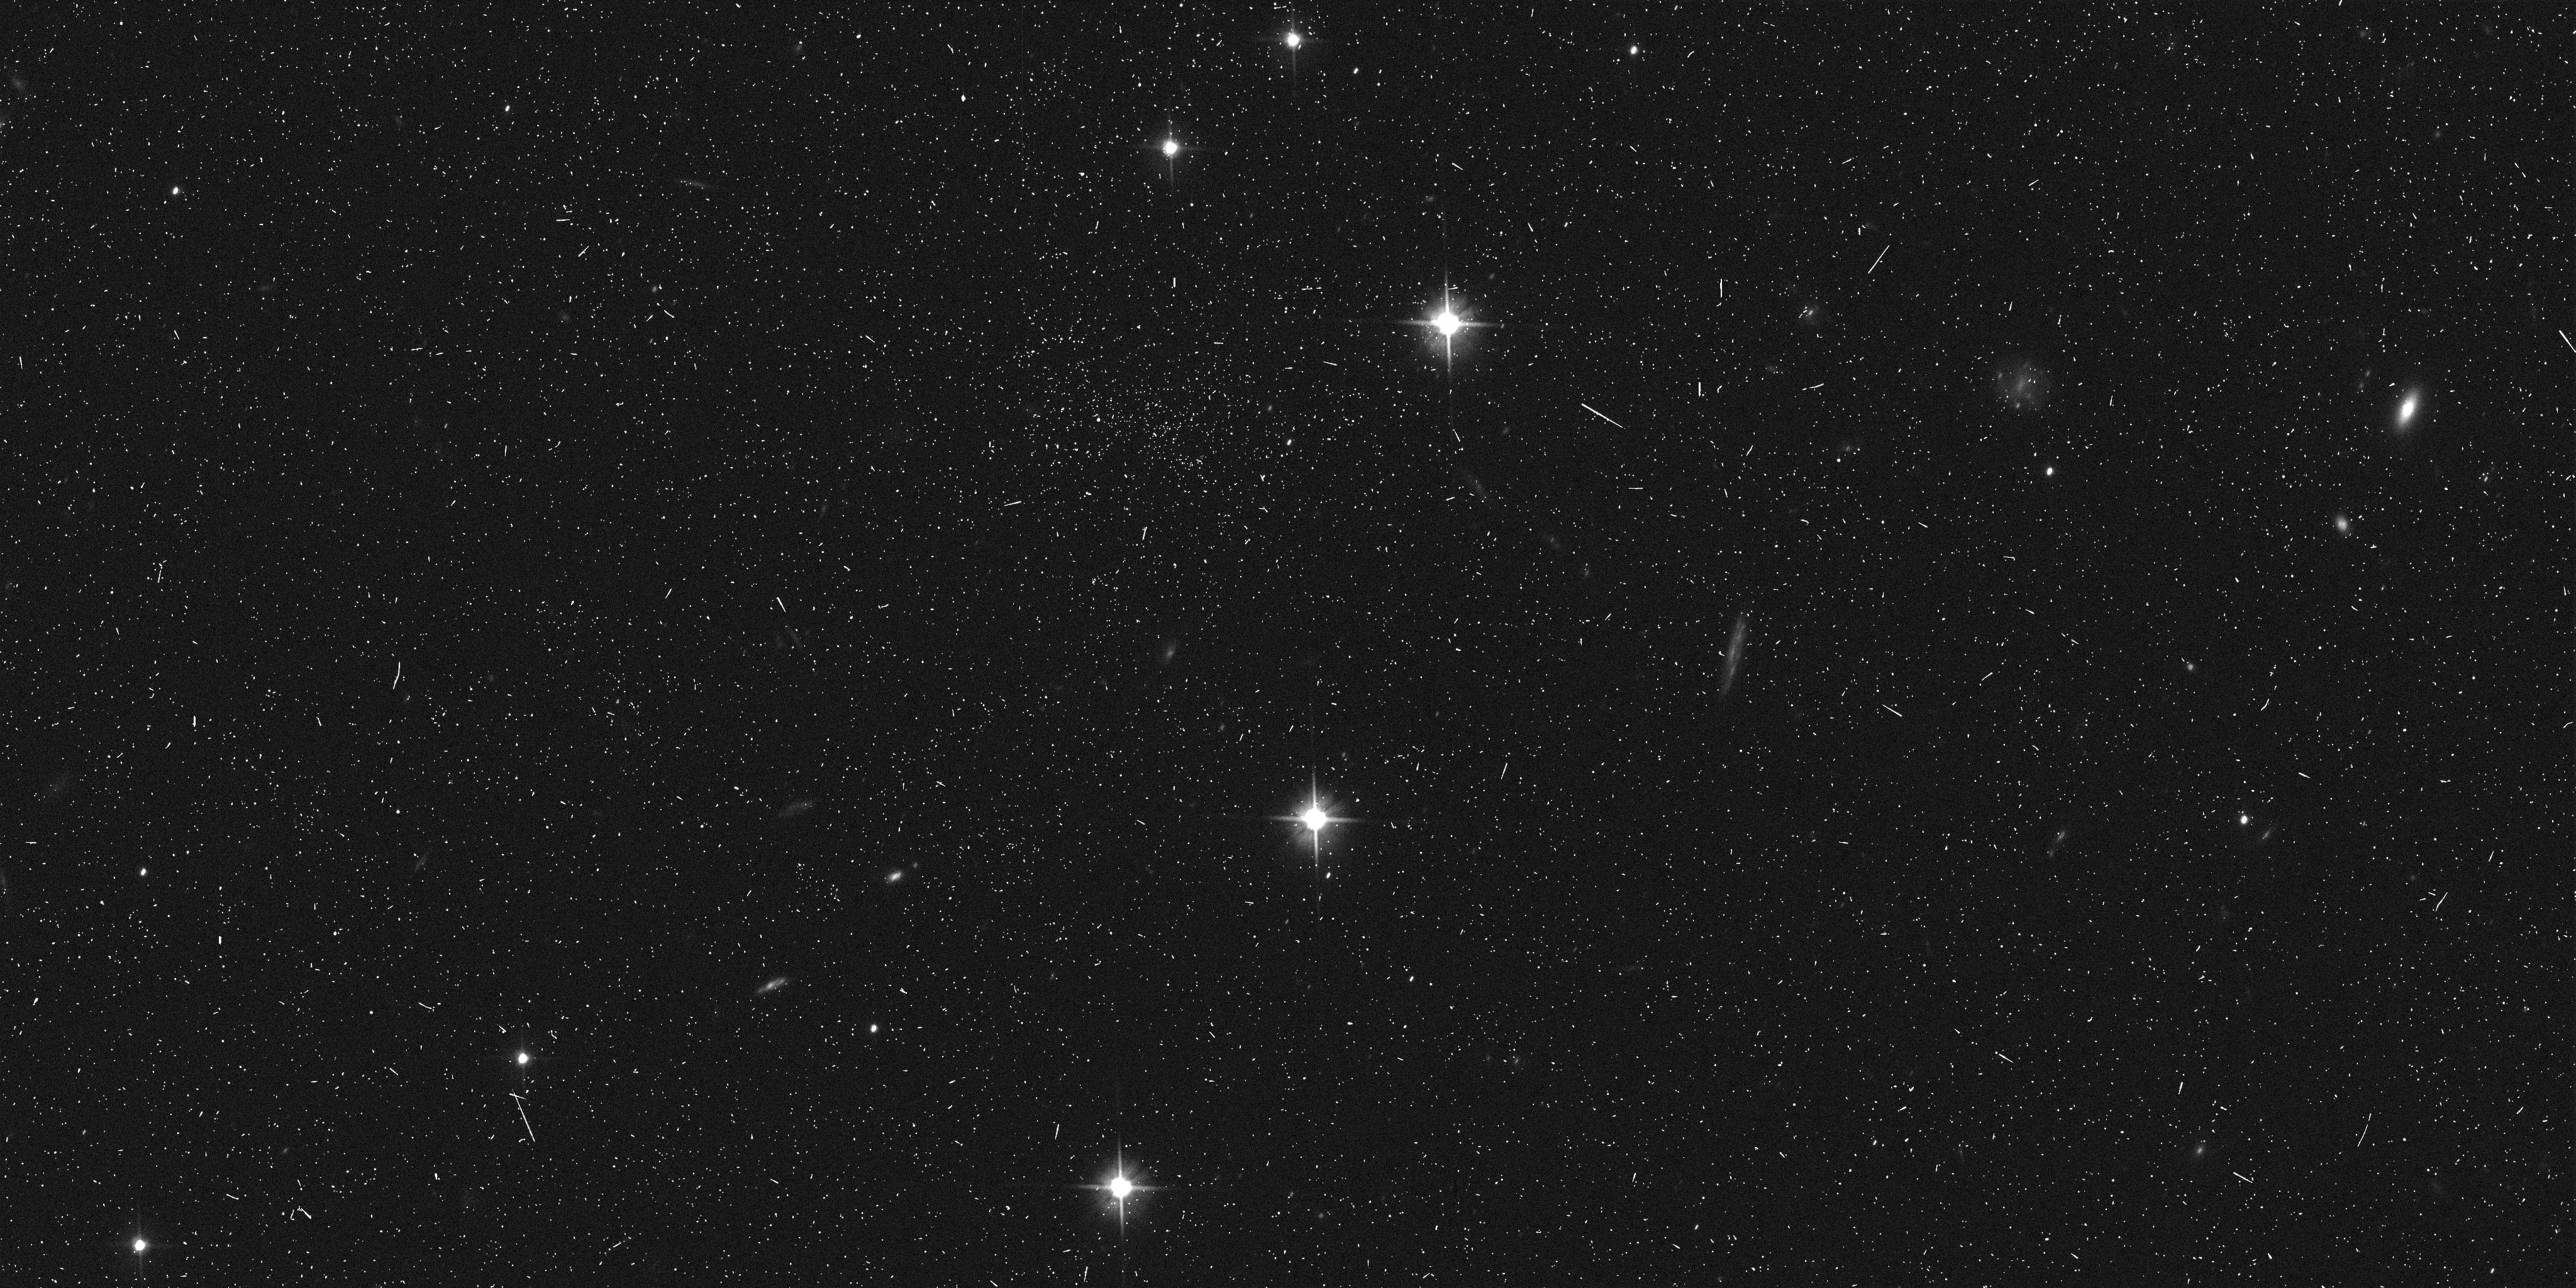
Target: 2003BF91
Instrument: ACS/WFC
Filter: F606W
Exposure: 6 min
Observation ID: j8y803dlq

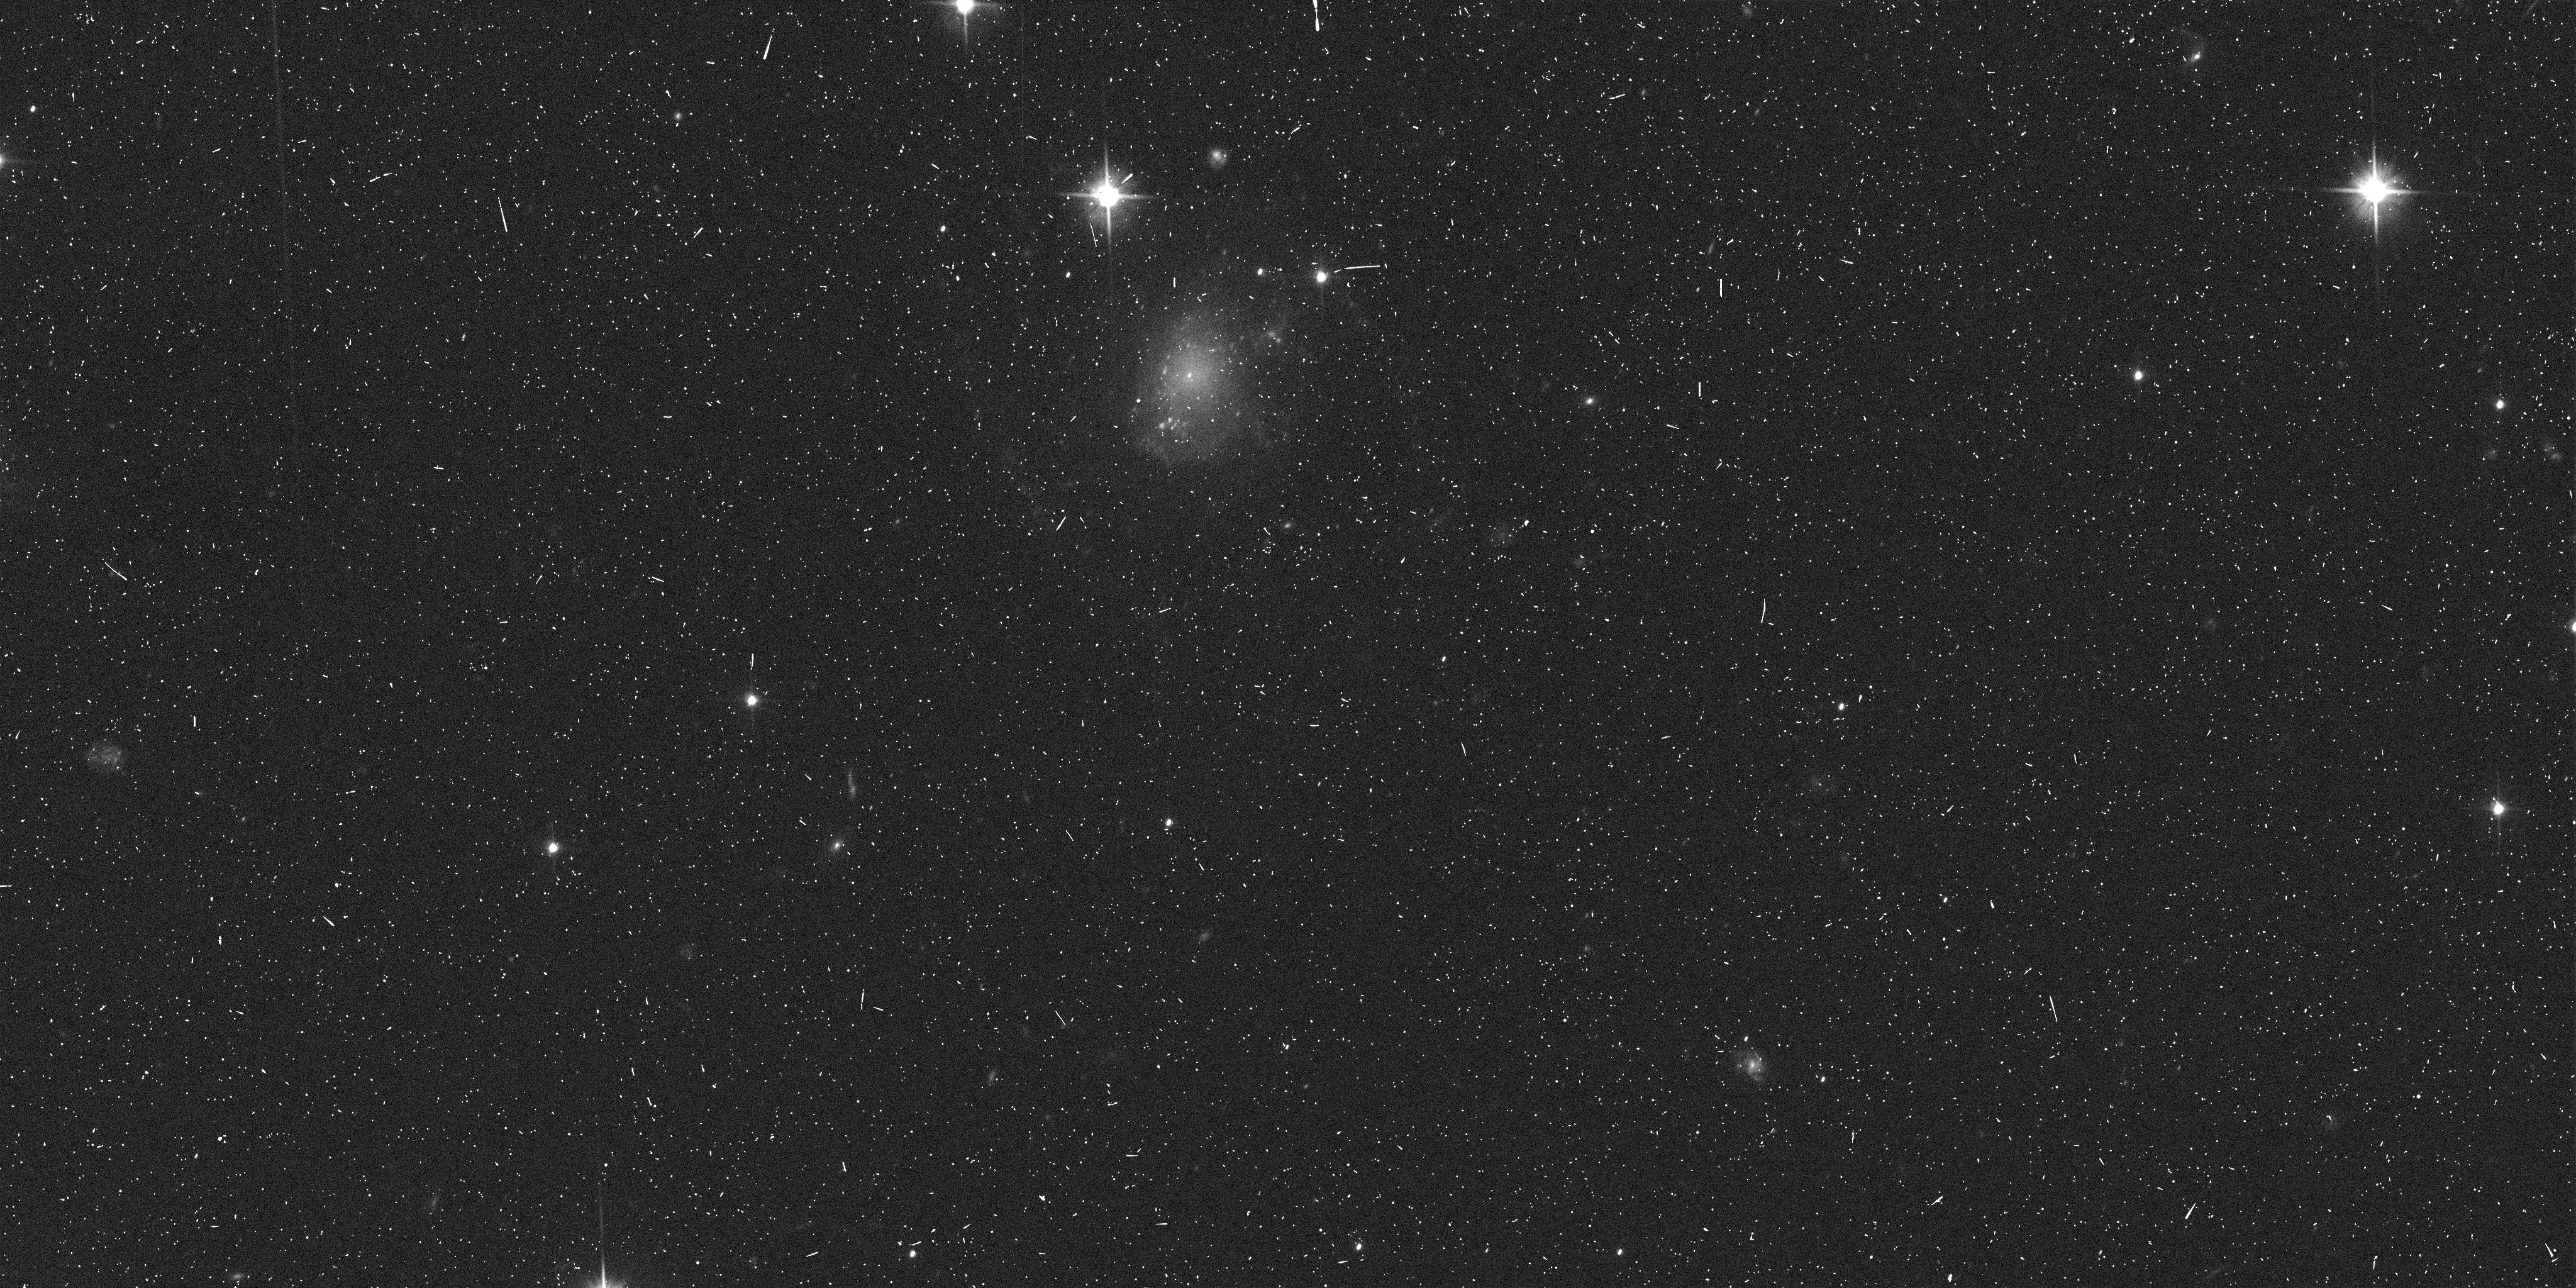
Target: 2003BH91
Instrument: ACS/WFC
Filter: F606W
Exposure: 6 min
Observation ID: j8y805gcq

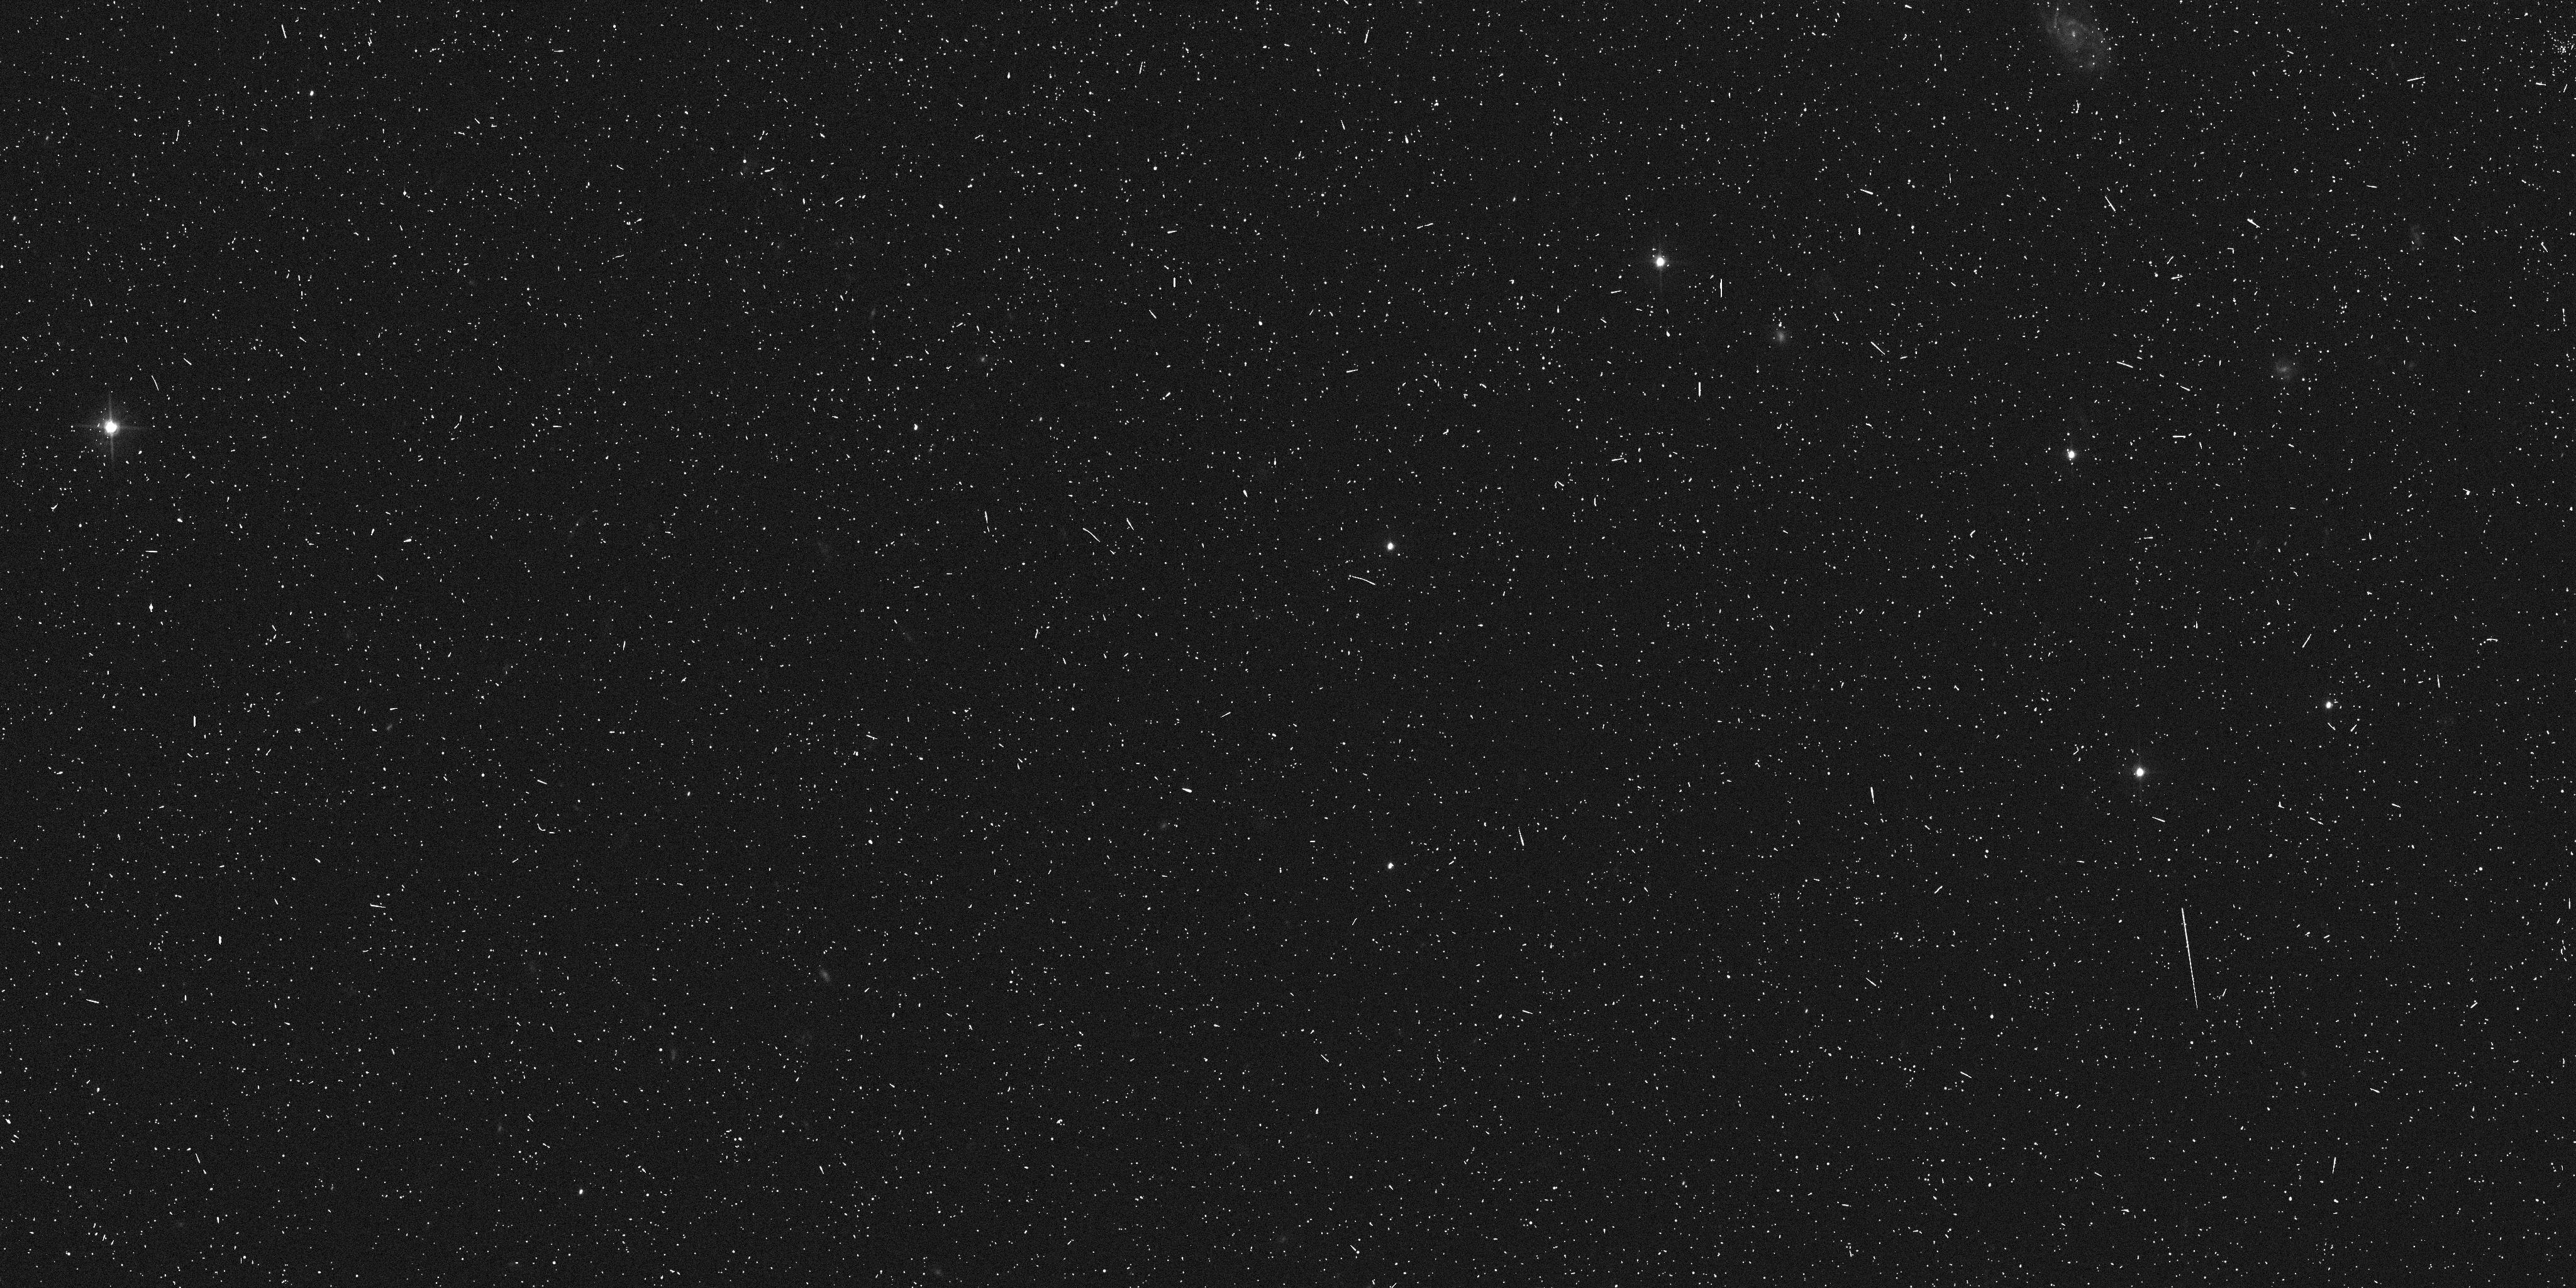
Target: 2003BG91
Instrument: ACS/WFC
Filter: F555W
Exposure: 6 min
Observation ID: j8y804e3q

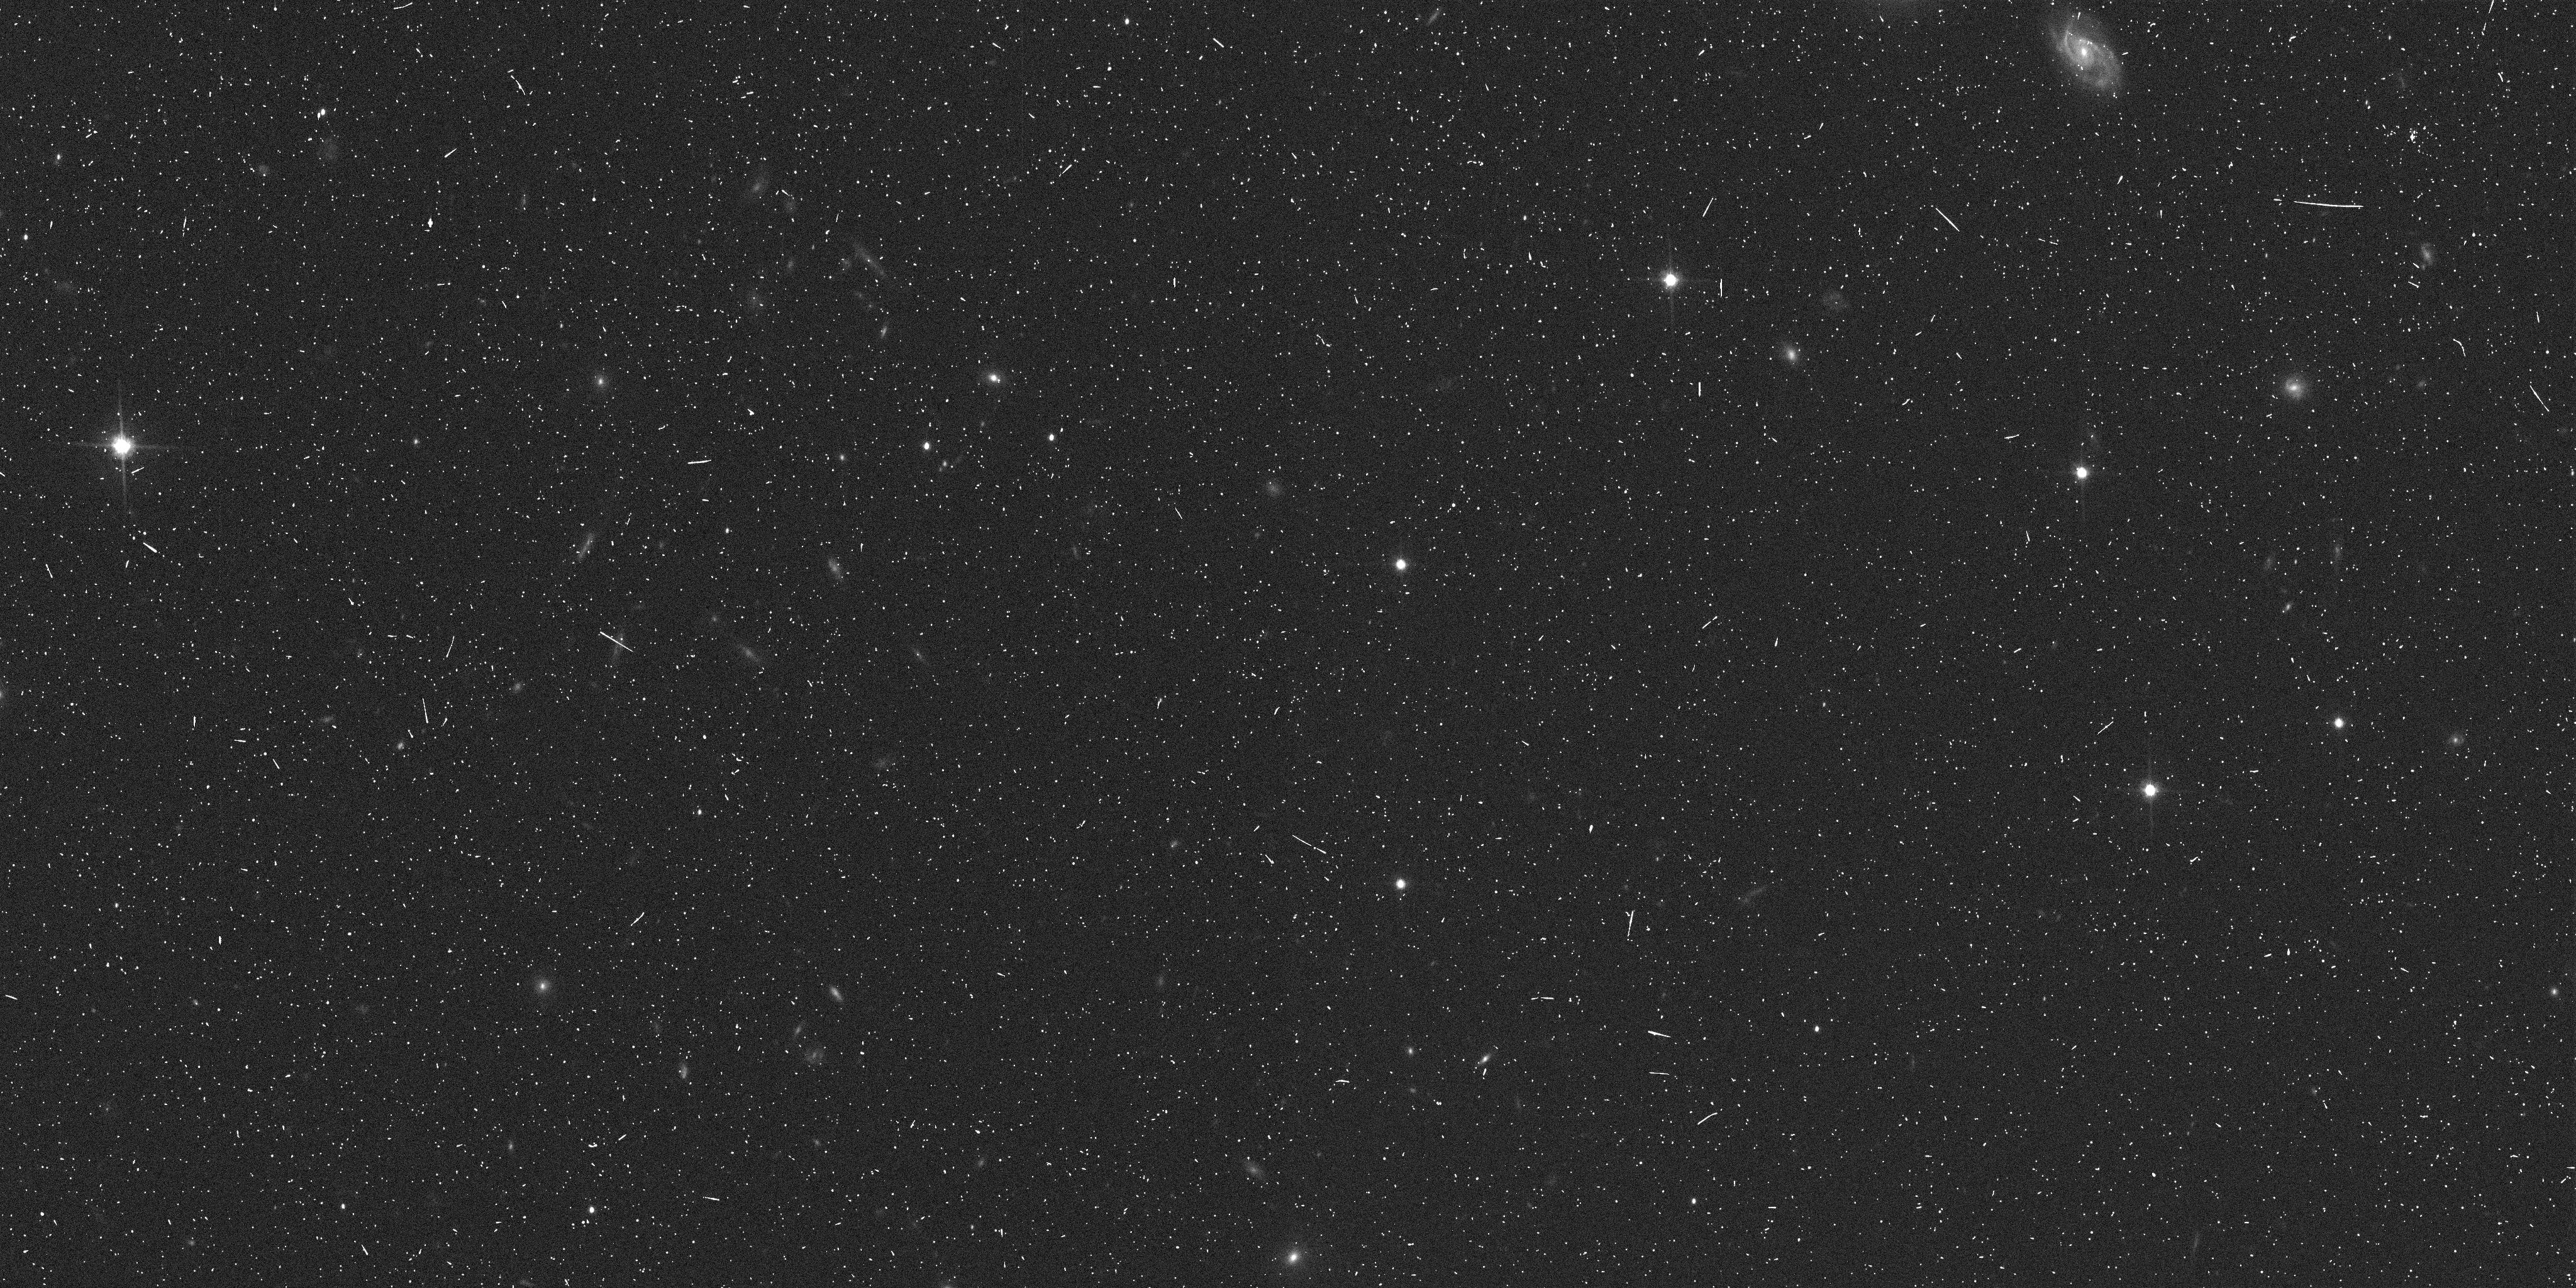
Target: 2003BG91
Instrument: ACS/WFC
Filter: F814W
Exposure: 6 min
Observation ID: j8y804eaq

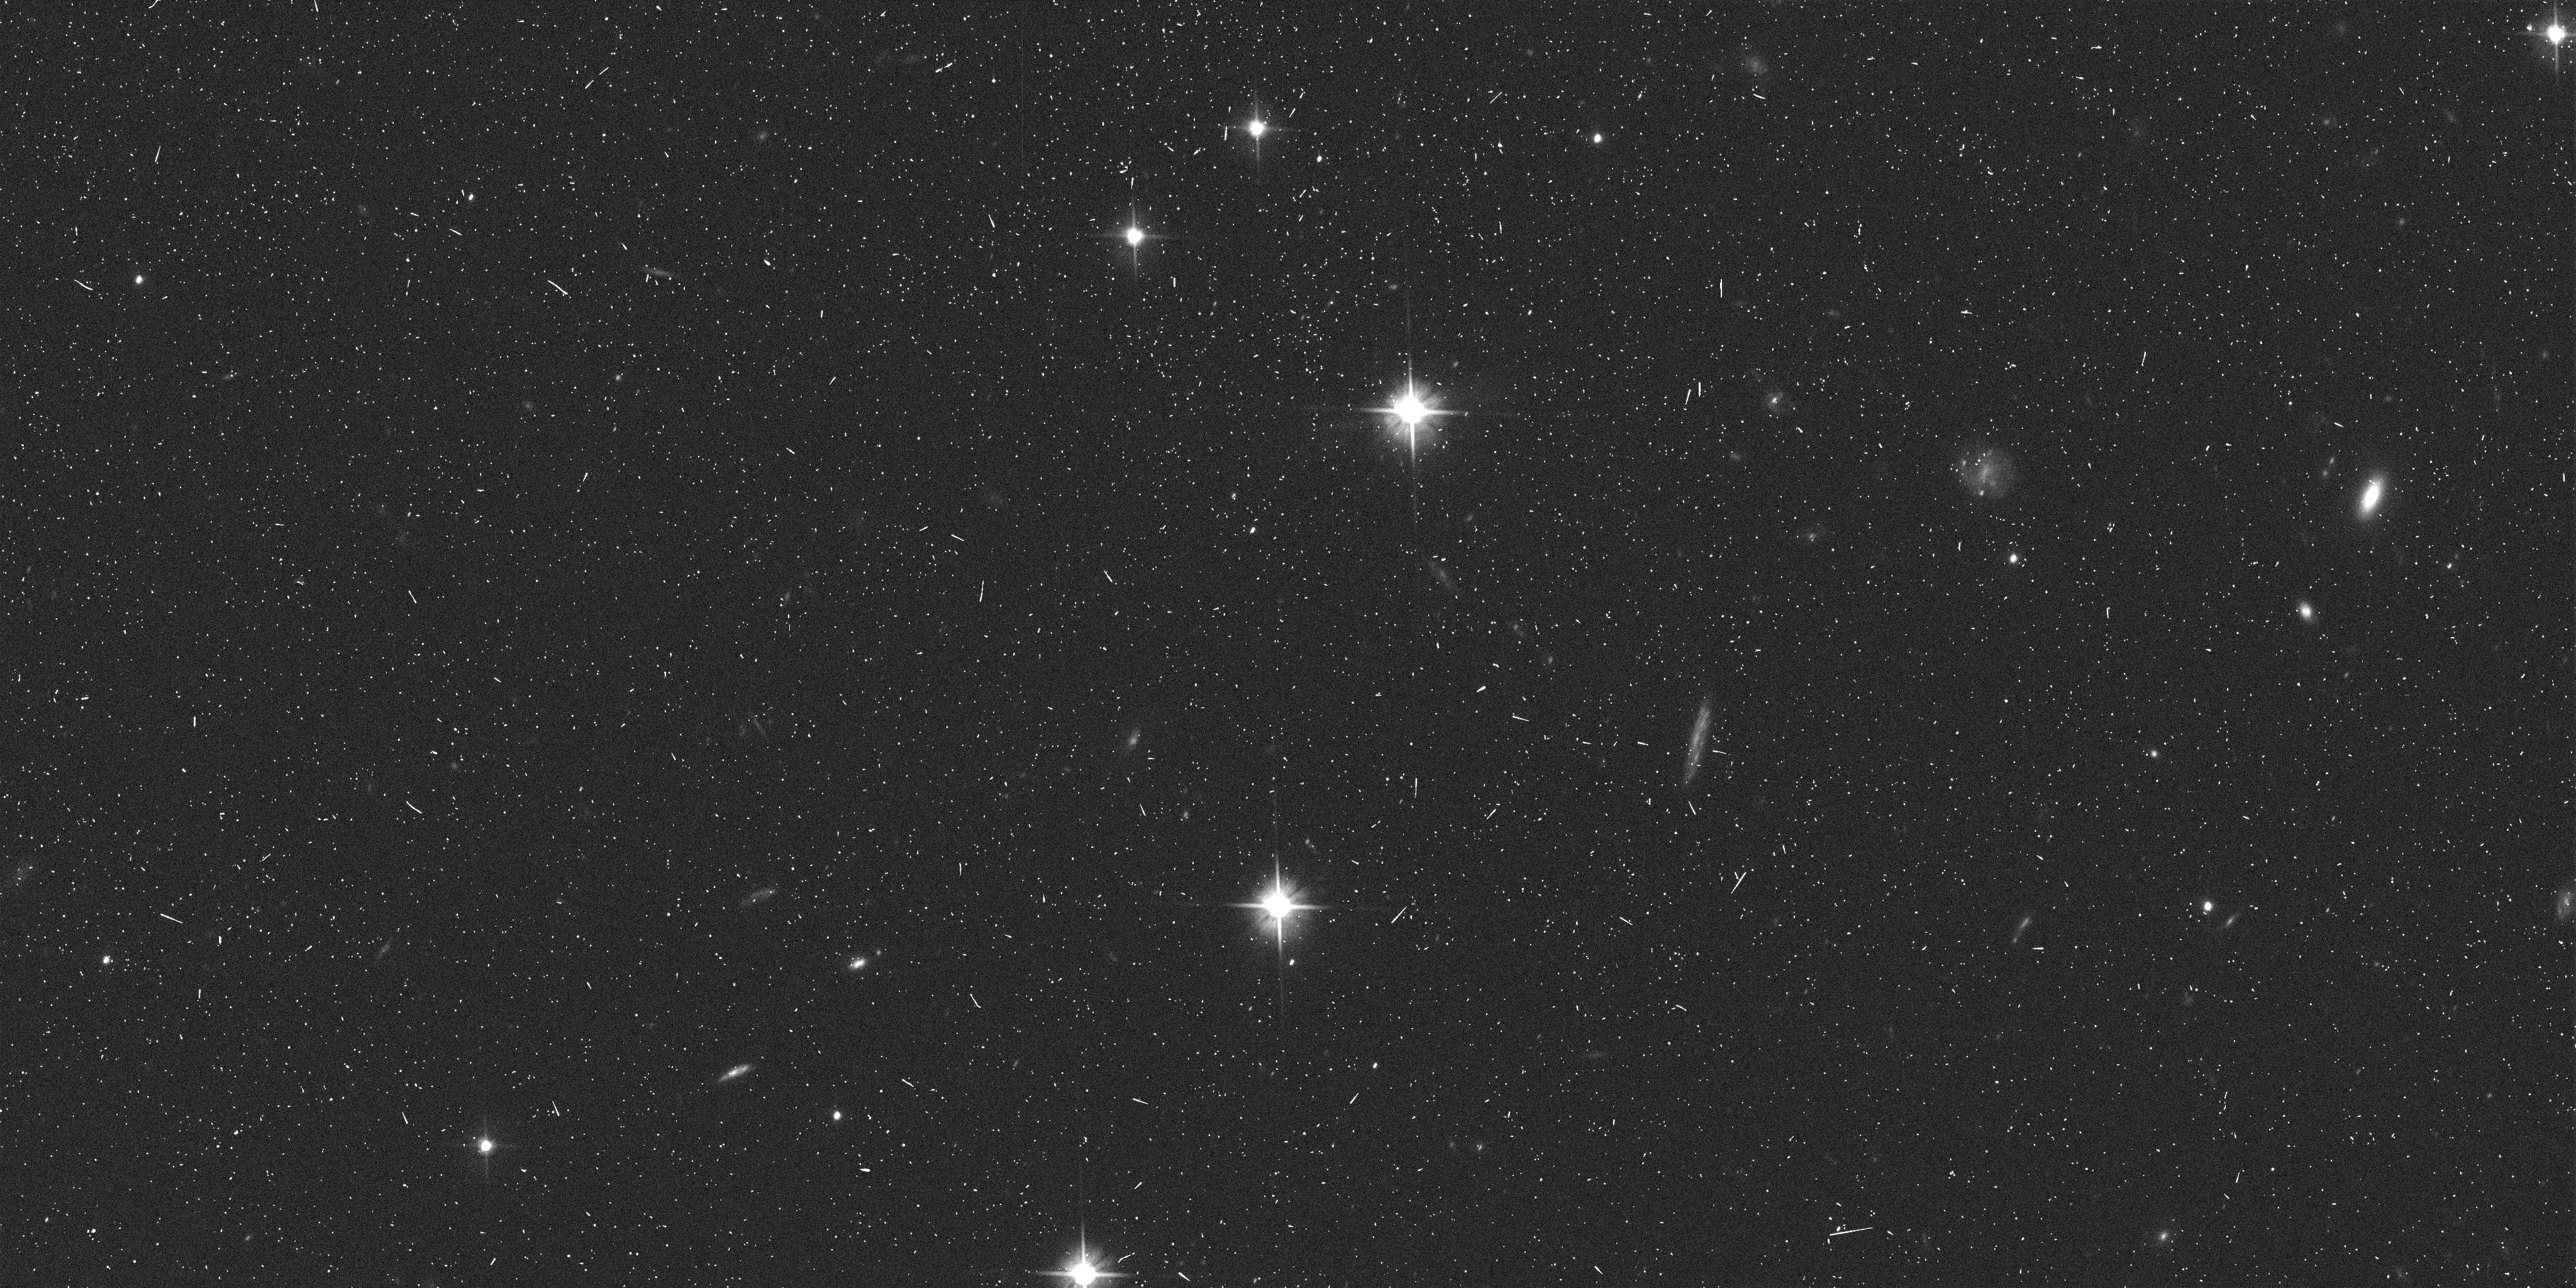
Target: 2003BF91
Instrument: ACS/WFC
Filter: F606W
Exposure: 6 min
Observation ID: j8y802cxq

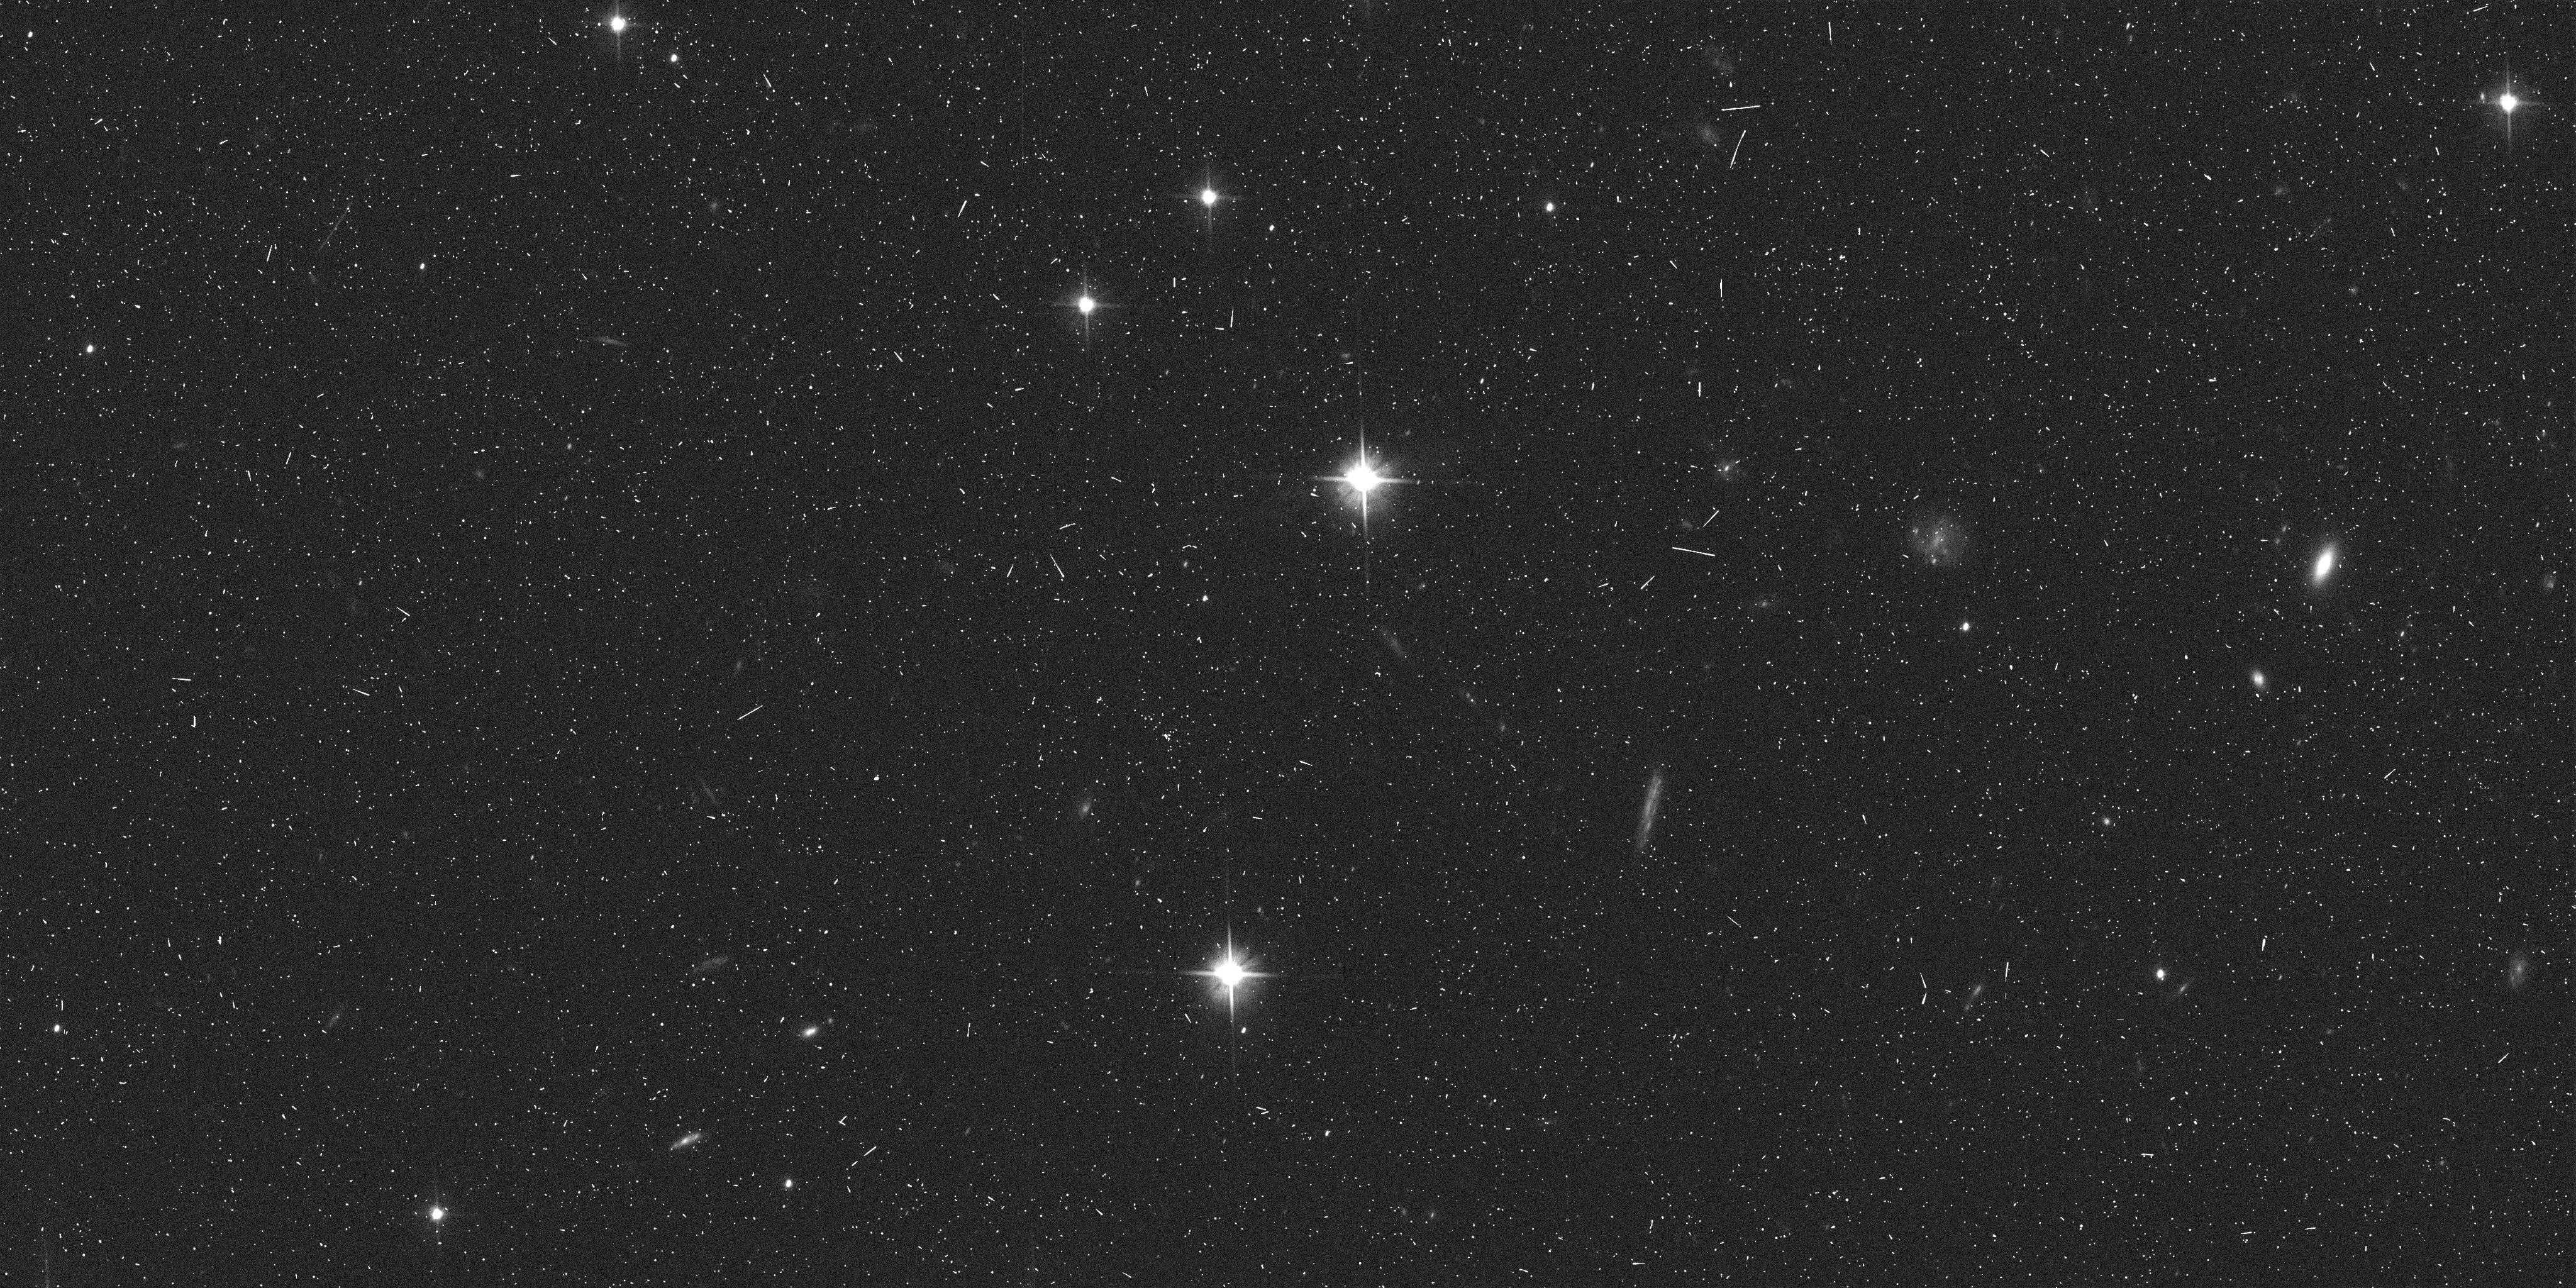
Target: 2003BF91
Instrument: ACS/WFC
Filter: F606W
Exposure: 6 min
Observation ID: j8y801btq

Recovery of three faint Kuiper Belt Objects discovered with HST (PI: Trilling, David E.)

We propose 6 orbits to make ACS/WFC follow-up observations of three faint Kuiper Belt Objects (KBOs) that we discovered in the Large Cycle 11 program GO 9433 (G. Bernstein, PI; Bernstein et al. 2004). These KBOs are the faintest -- and therefore smallest -- KBOs known. Two of these objects can be recovered (and the third easily recovered and its colors probed) only with HST. Any future studies of small KBOs will require knowledge of our three faint KBOs. With the proposed observations, the locations of these KBOs will be known quite well until after first light for JWST. Without the proposed observations, these three small KBOs will be effectively lost. This small program represents a small investment of HST time to solidify the legacy of the Bernstein et al. Large GO program. With the proposed observations, we will be able to determine with certainty the dynamical classes of these three KBOs, testing the hypothesis that small KBOs are predominantly classical KBOs. We will also test the suggestion that classical KBOs are uniformly quite red. Lastly, our observations will enable physical studies (e.g., spectroscopy) with JWST a decade from now. All these measurements will provide important evidence for theories on the formation and evolution of the Solar System.